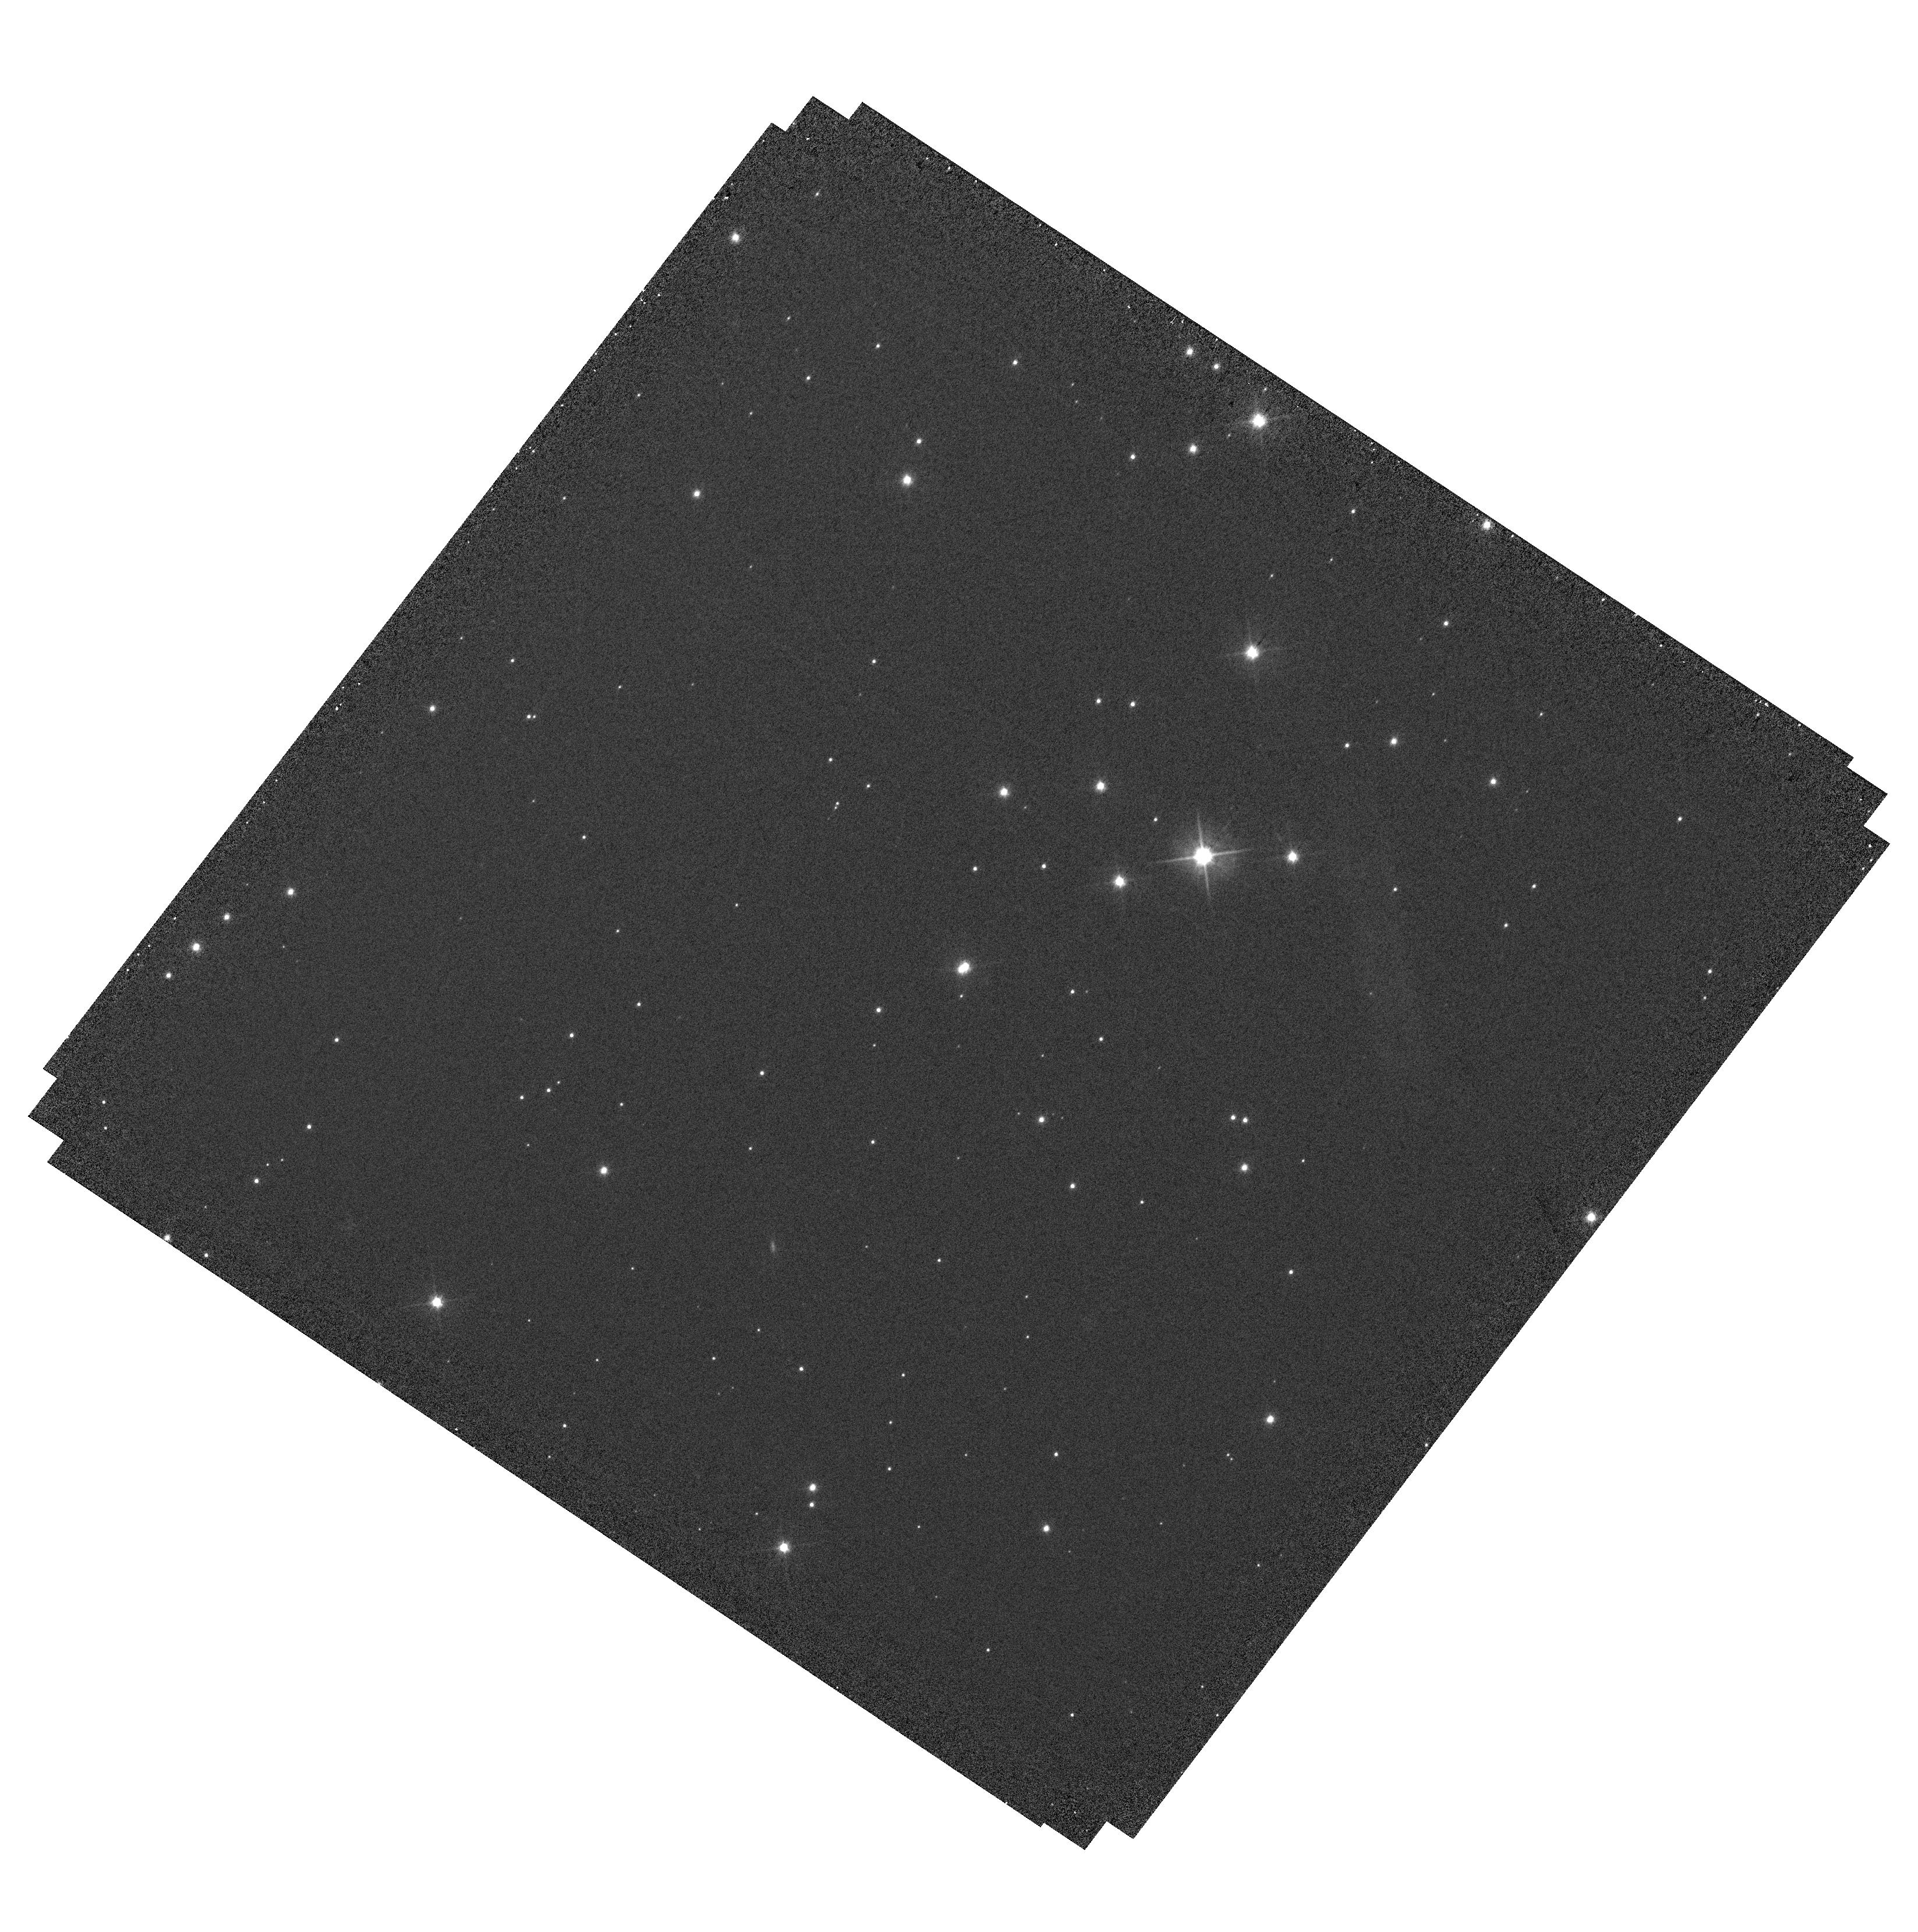
Target: J1305-SOURCE. Instrument: WFC3/UVIS. Filter: F555W. Exposure: 10 min. Observation ID: hst_15956_09_wfc3_uvis_f555w_ie3409

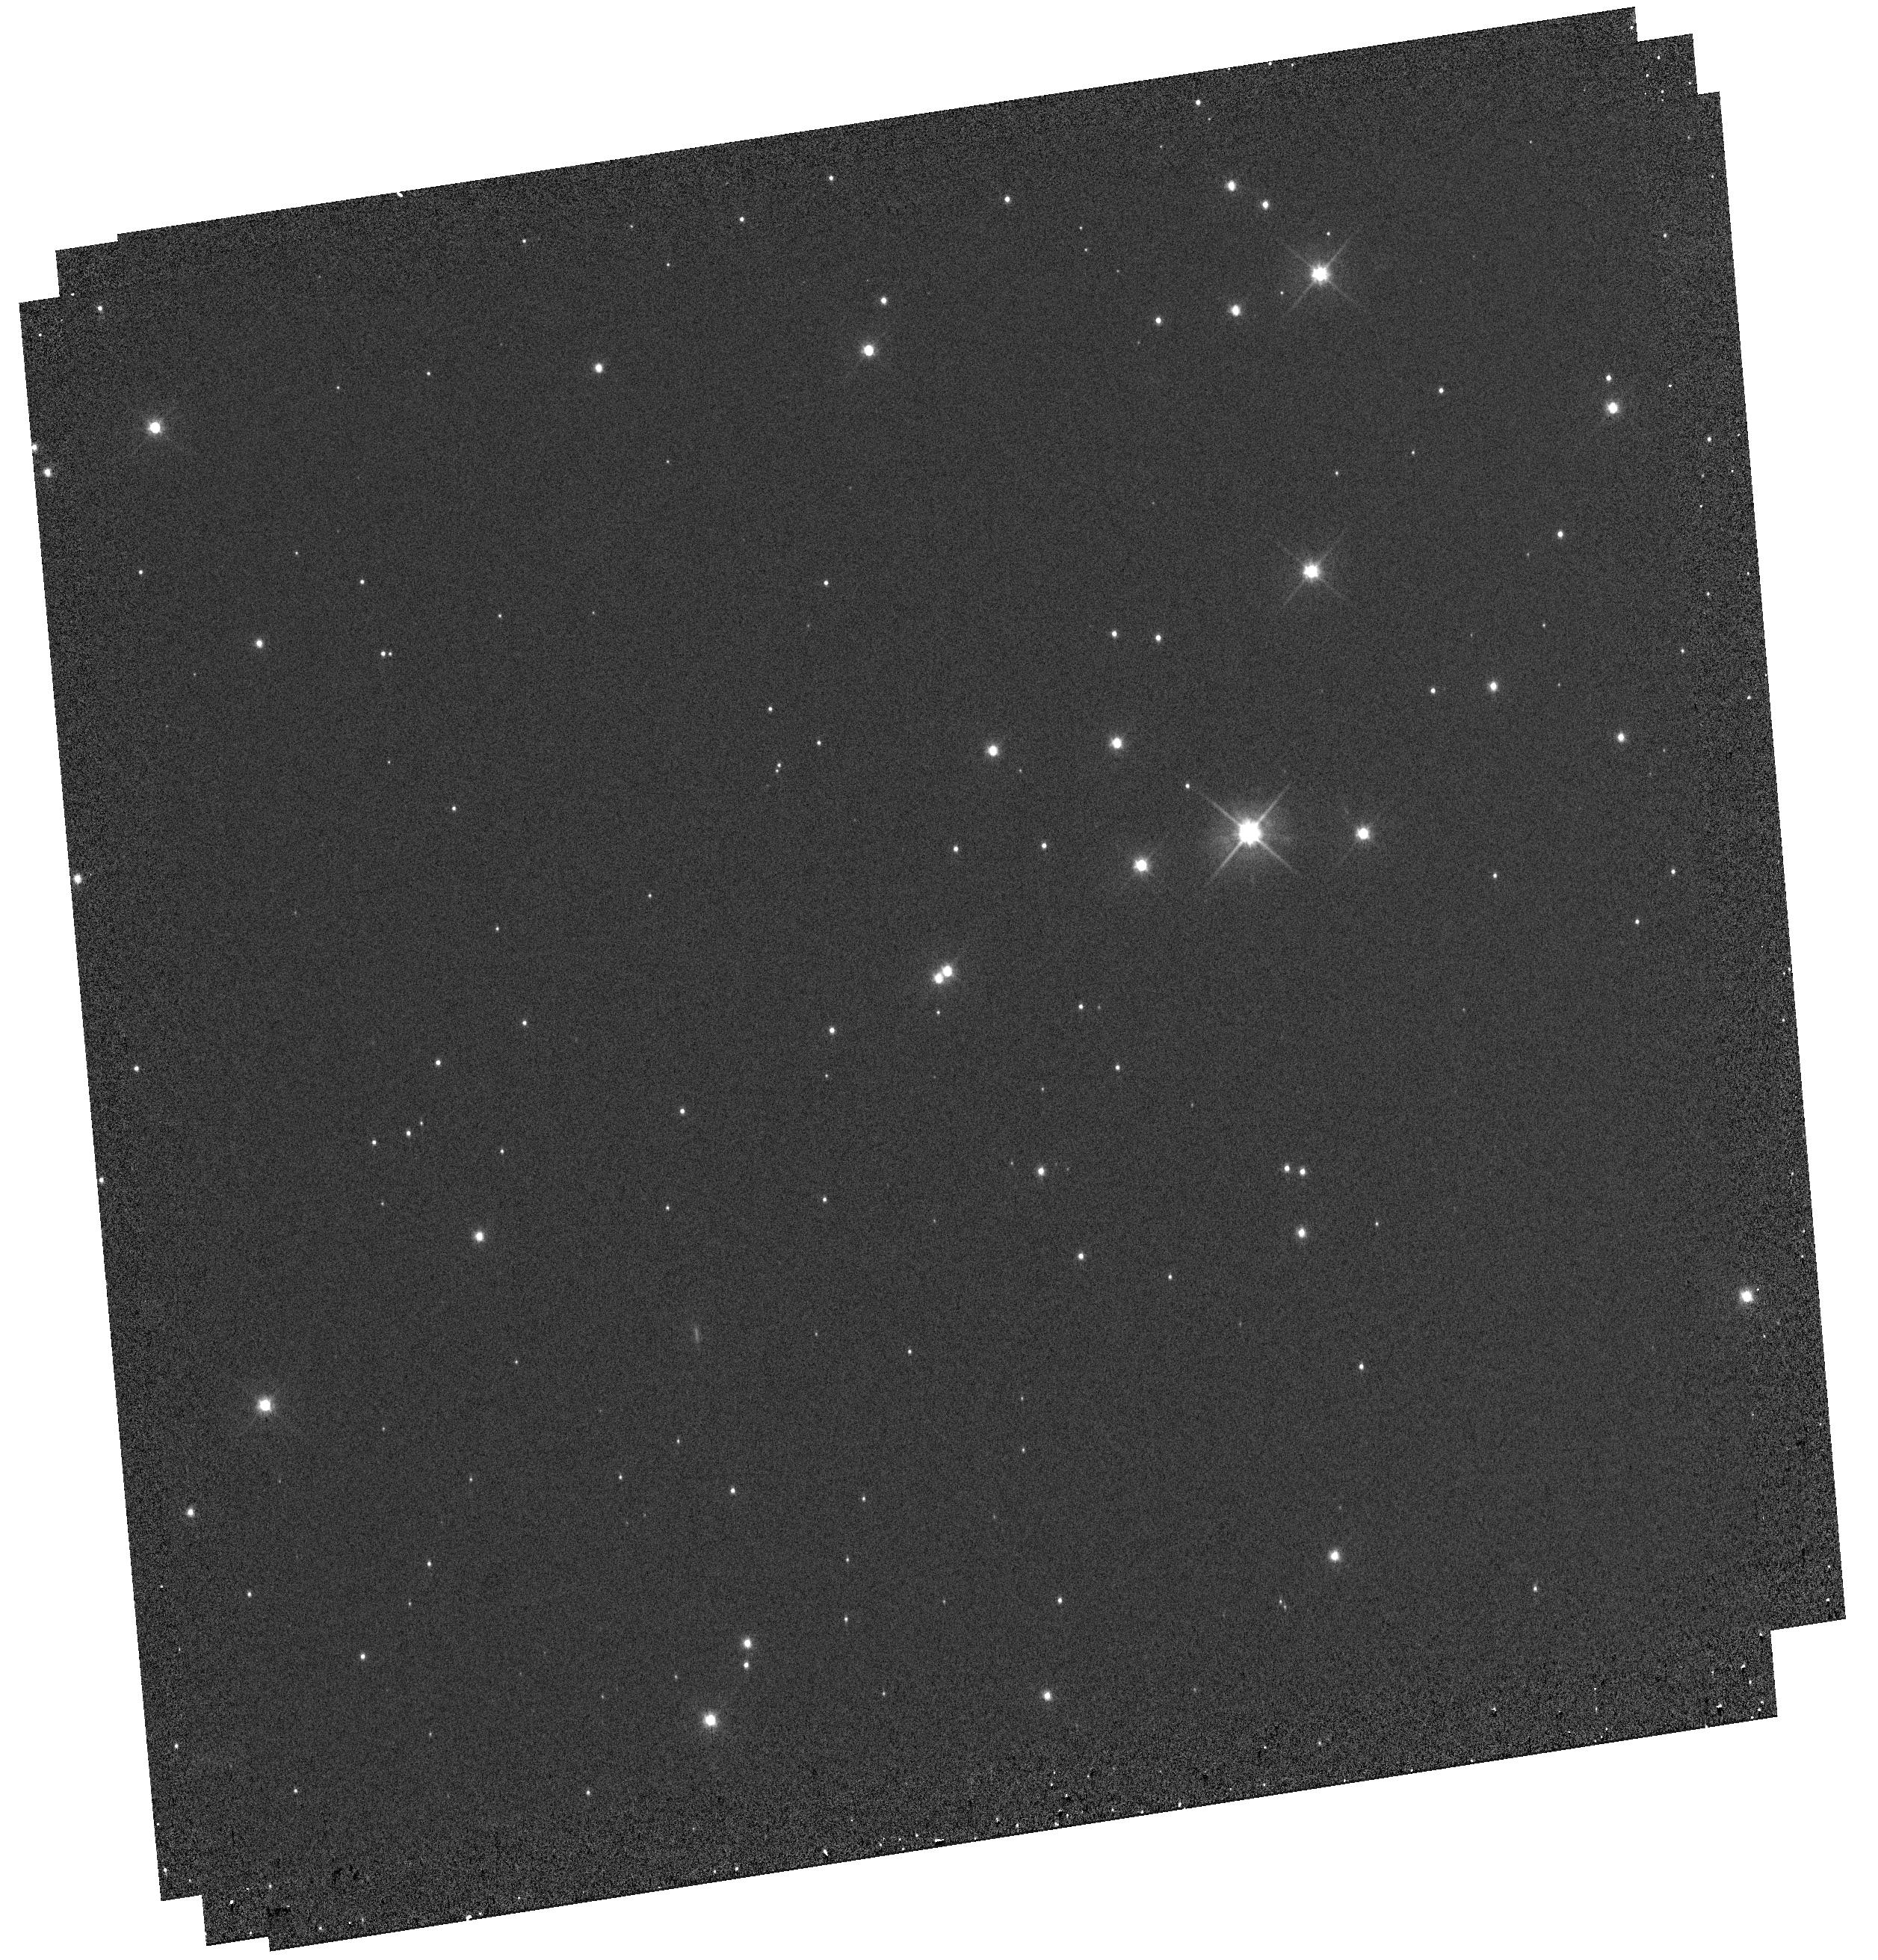
Target: J1305-SOURCE. Instrument: WFC3/UVIS. Filter: F555W. Exposure: 9 min. Observation ID: hst_15956_10_wfc3_uvis_f555w_ie3410

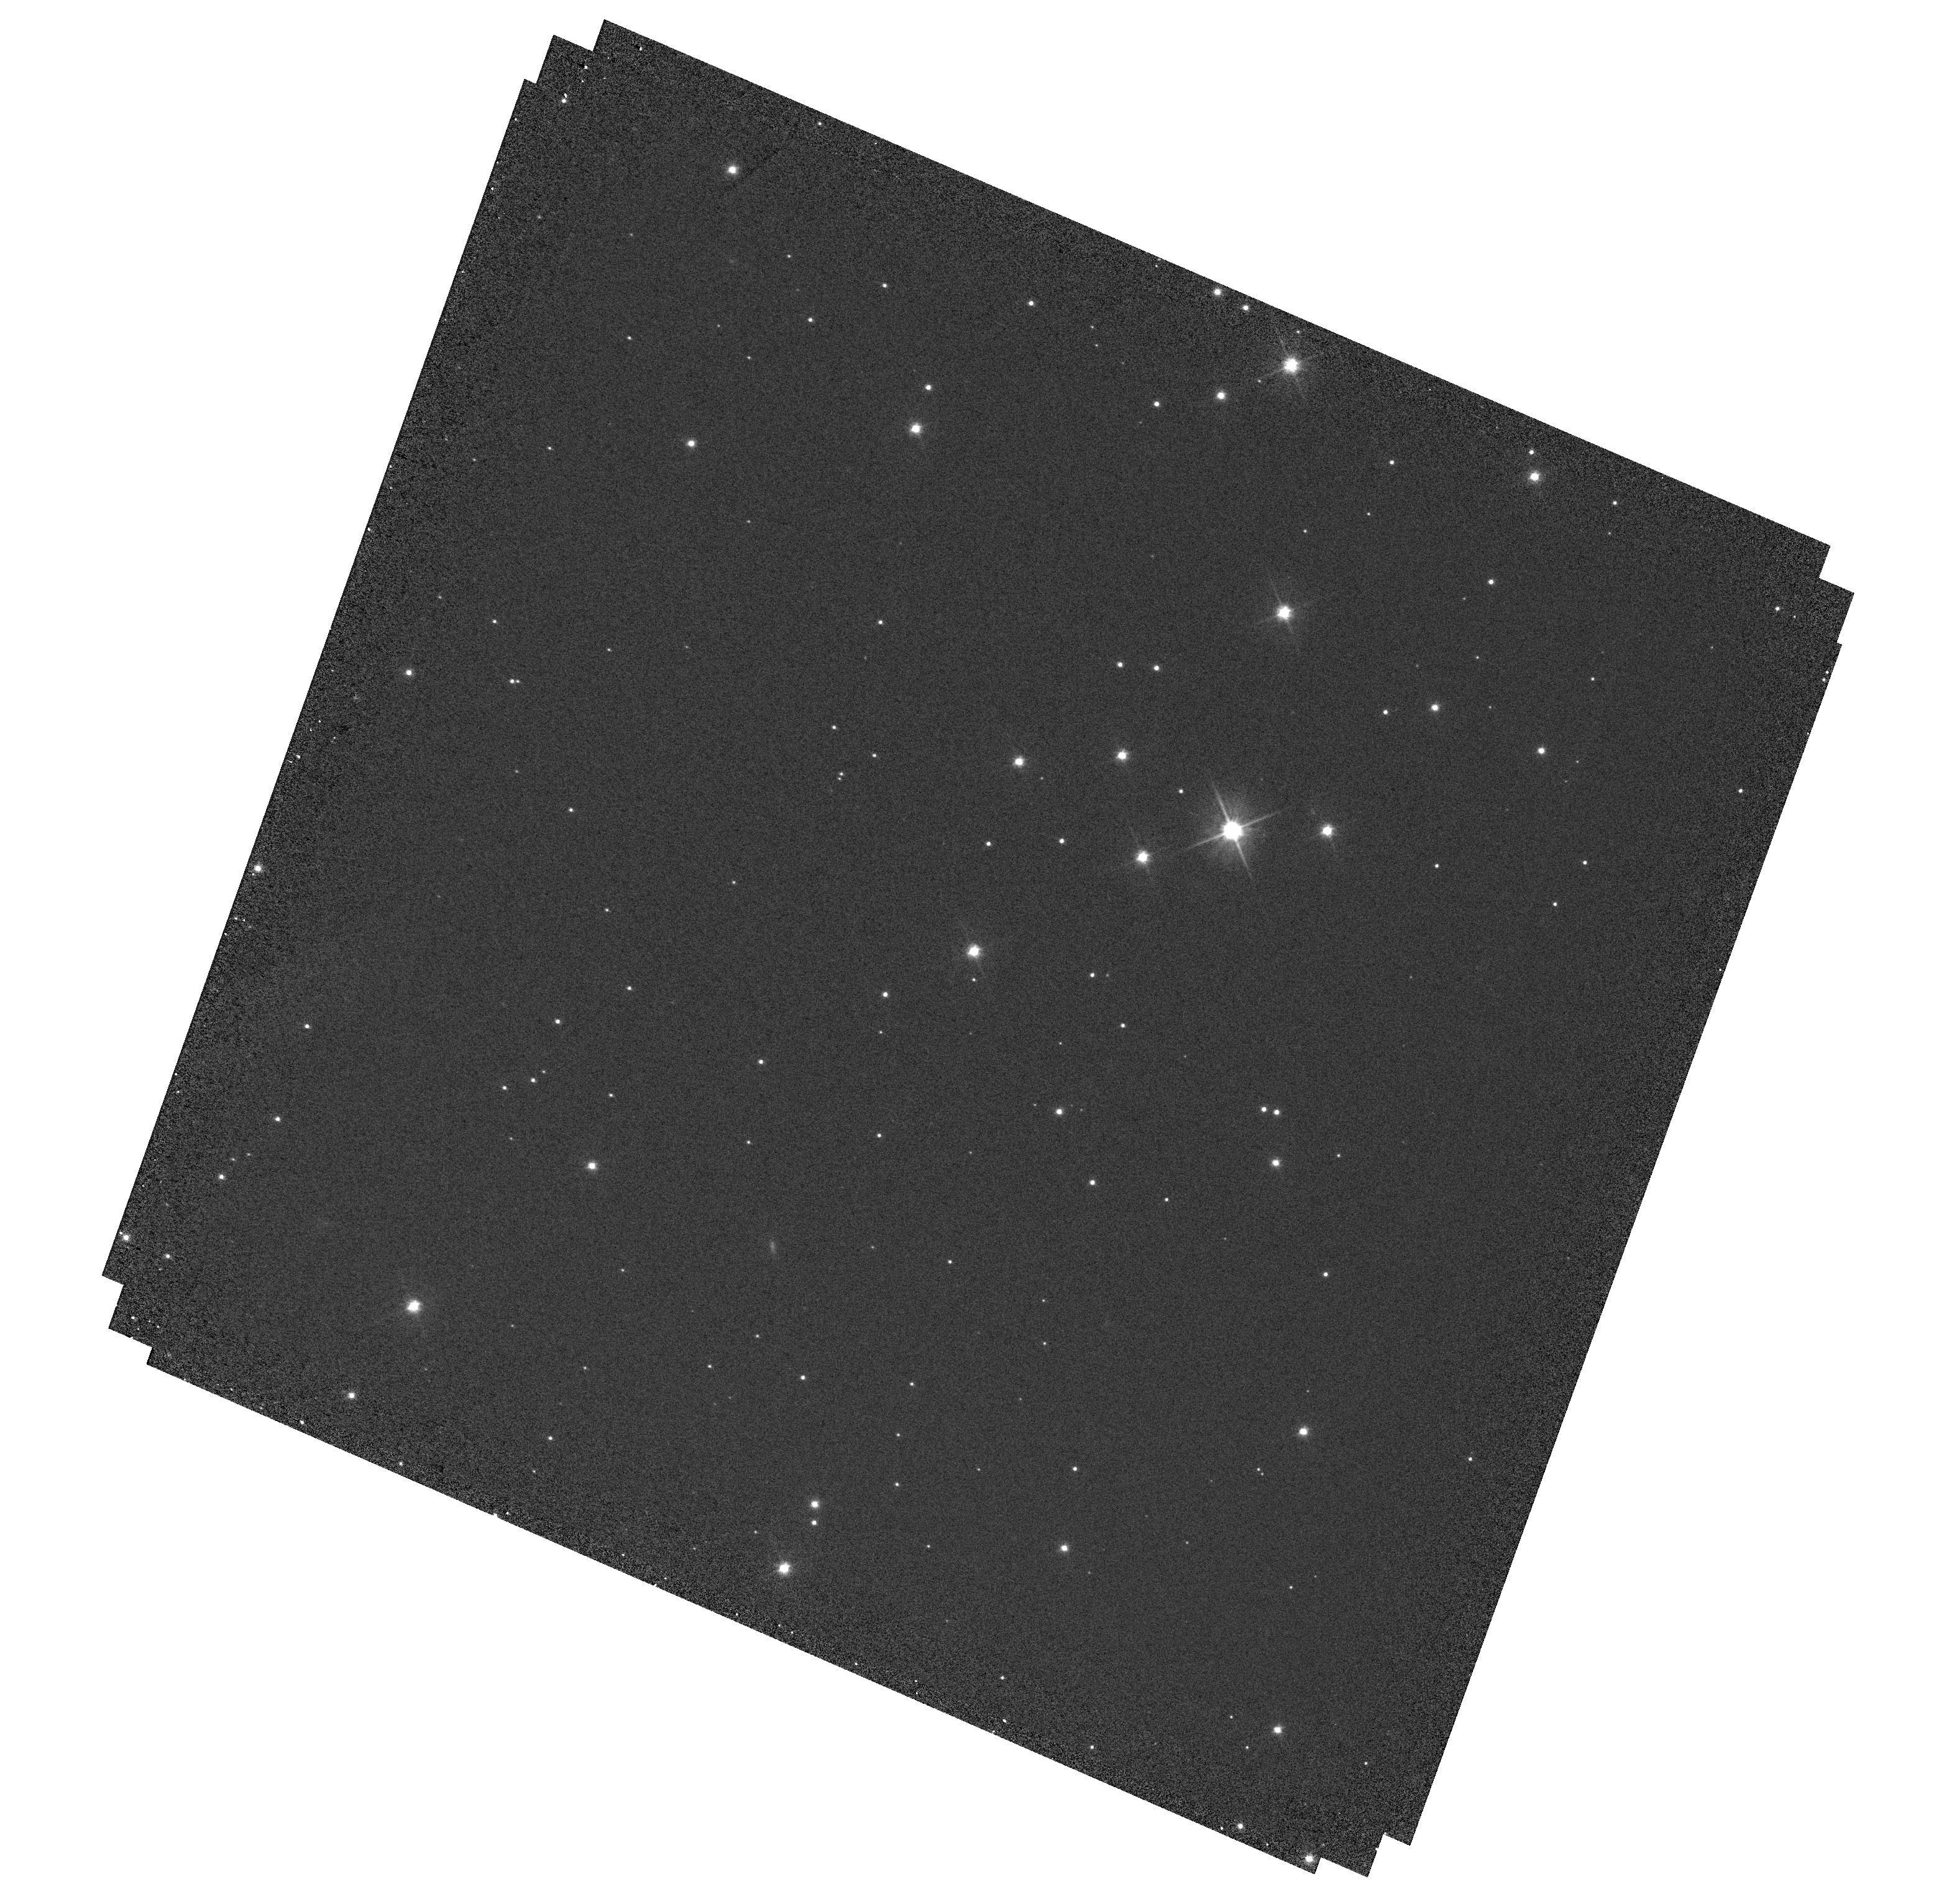
Target: J1305-SOURCE. Instrument: WFC3/UVIS. Filter: F555W. Exposure: 10 min. Observation ID: hst_15956_03_wfc3_uvis_f555w_ie3403

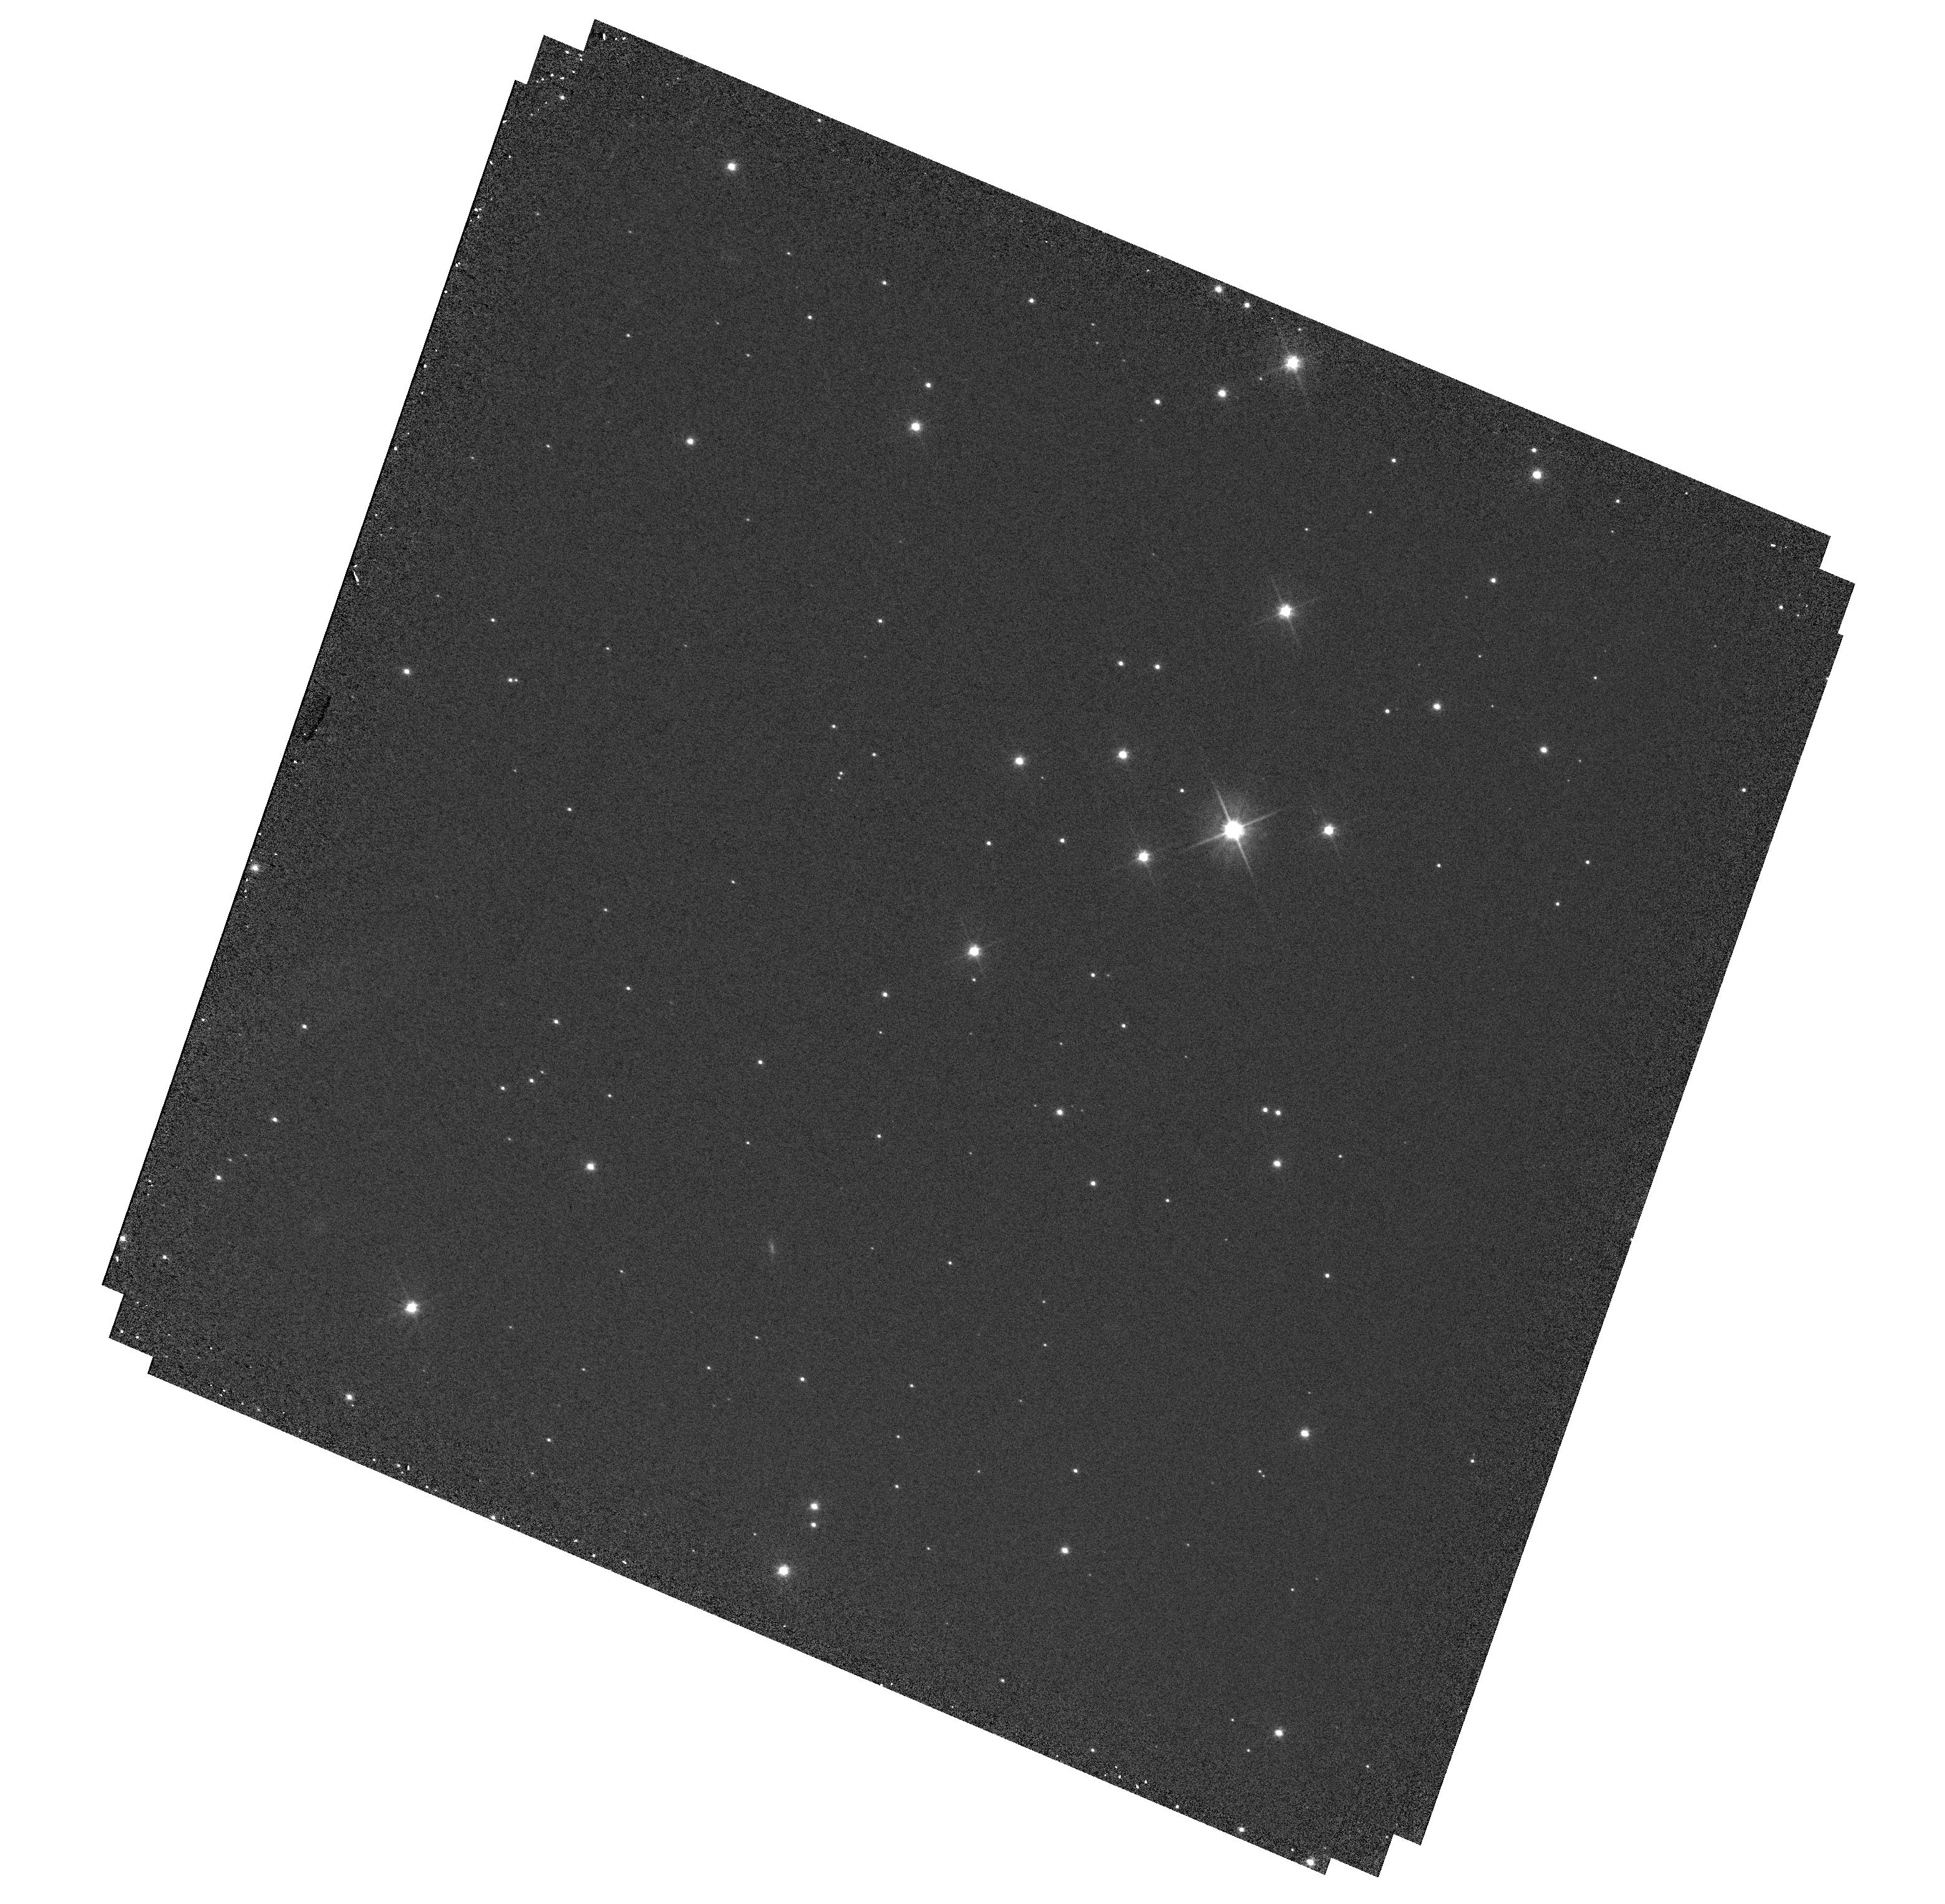
Target: J1305-SOURCE. Instrument: WFC3/UVIS. Filter: F555W. Exposure: 10 min. Observation ID: hst_15956_04_wfc3_uvis_f555w_ie3404

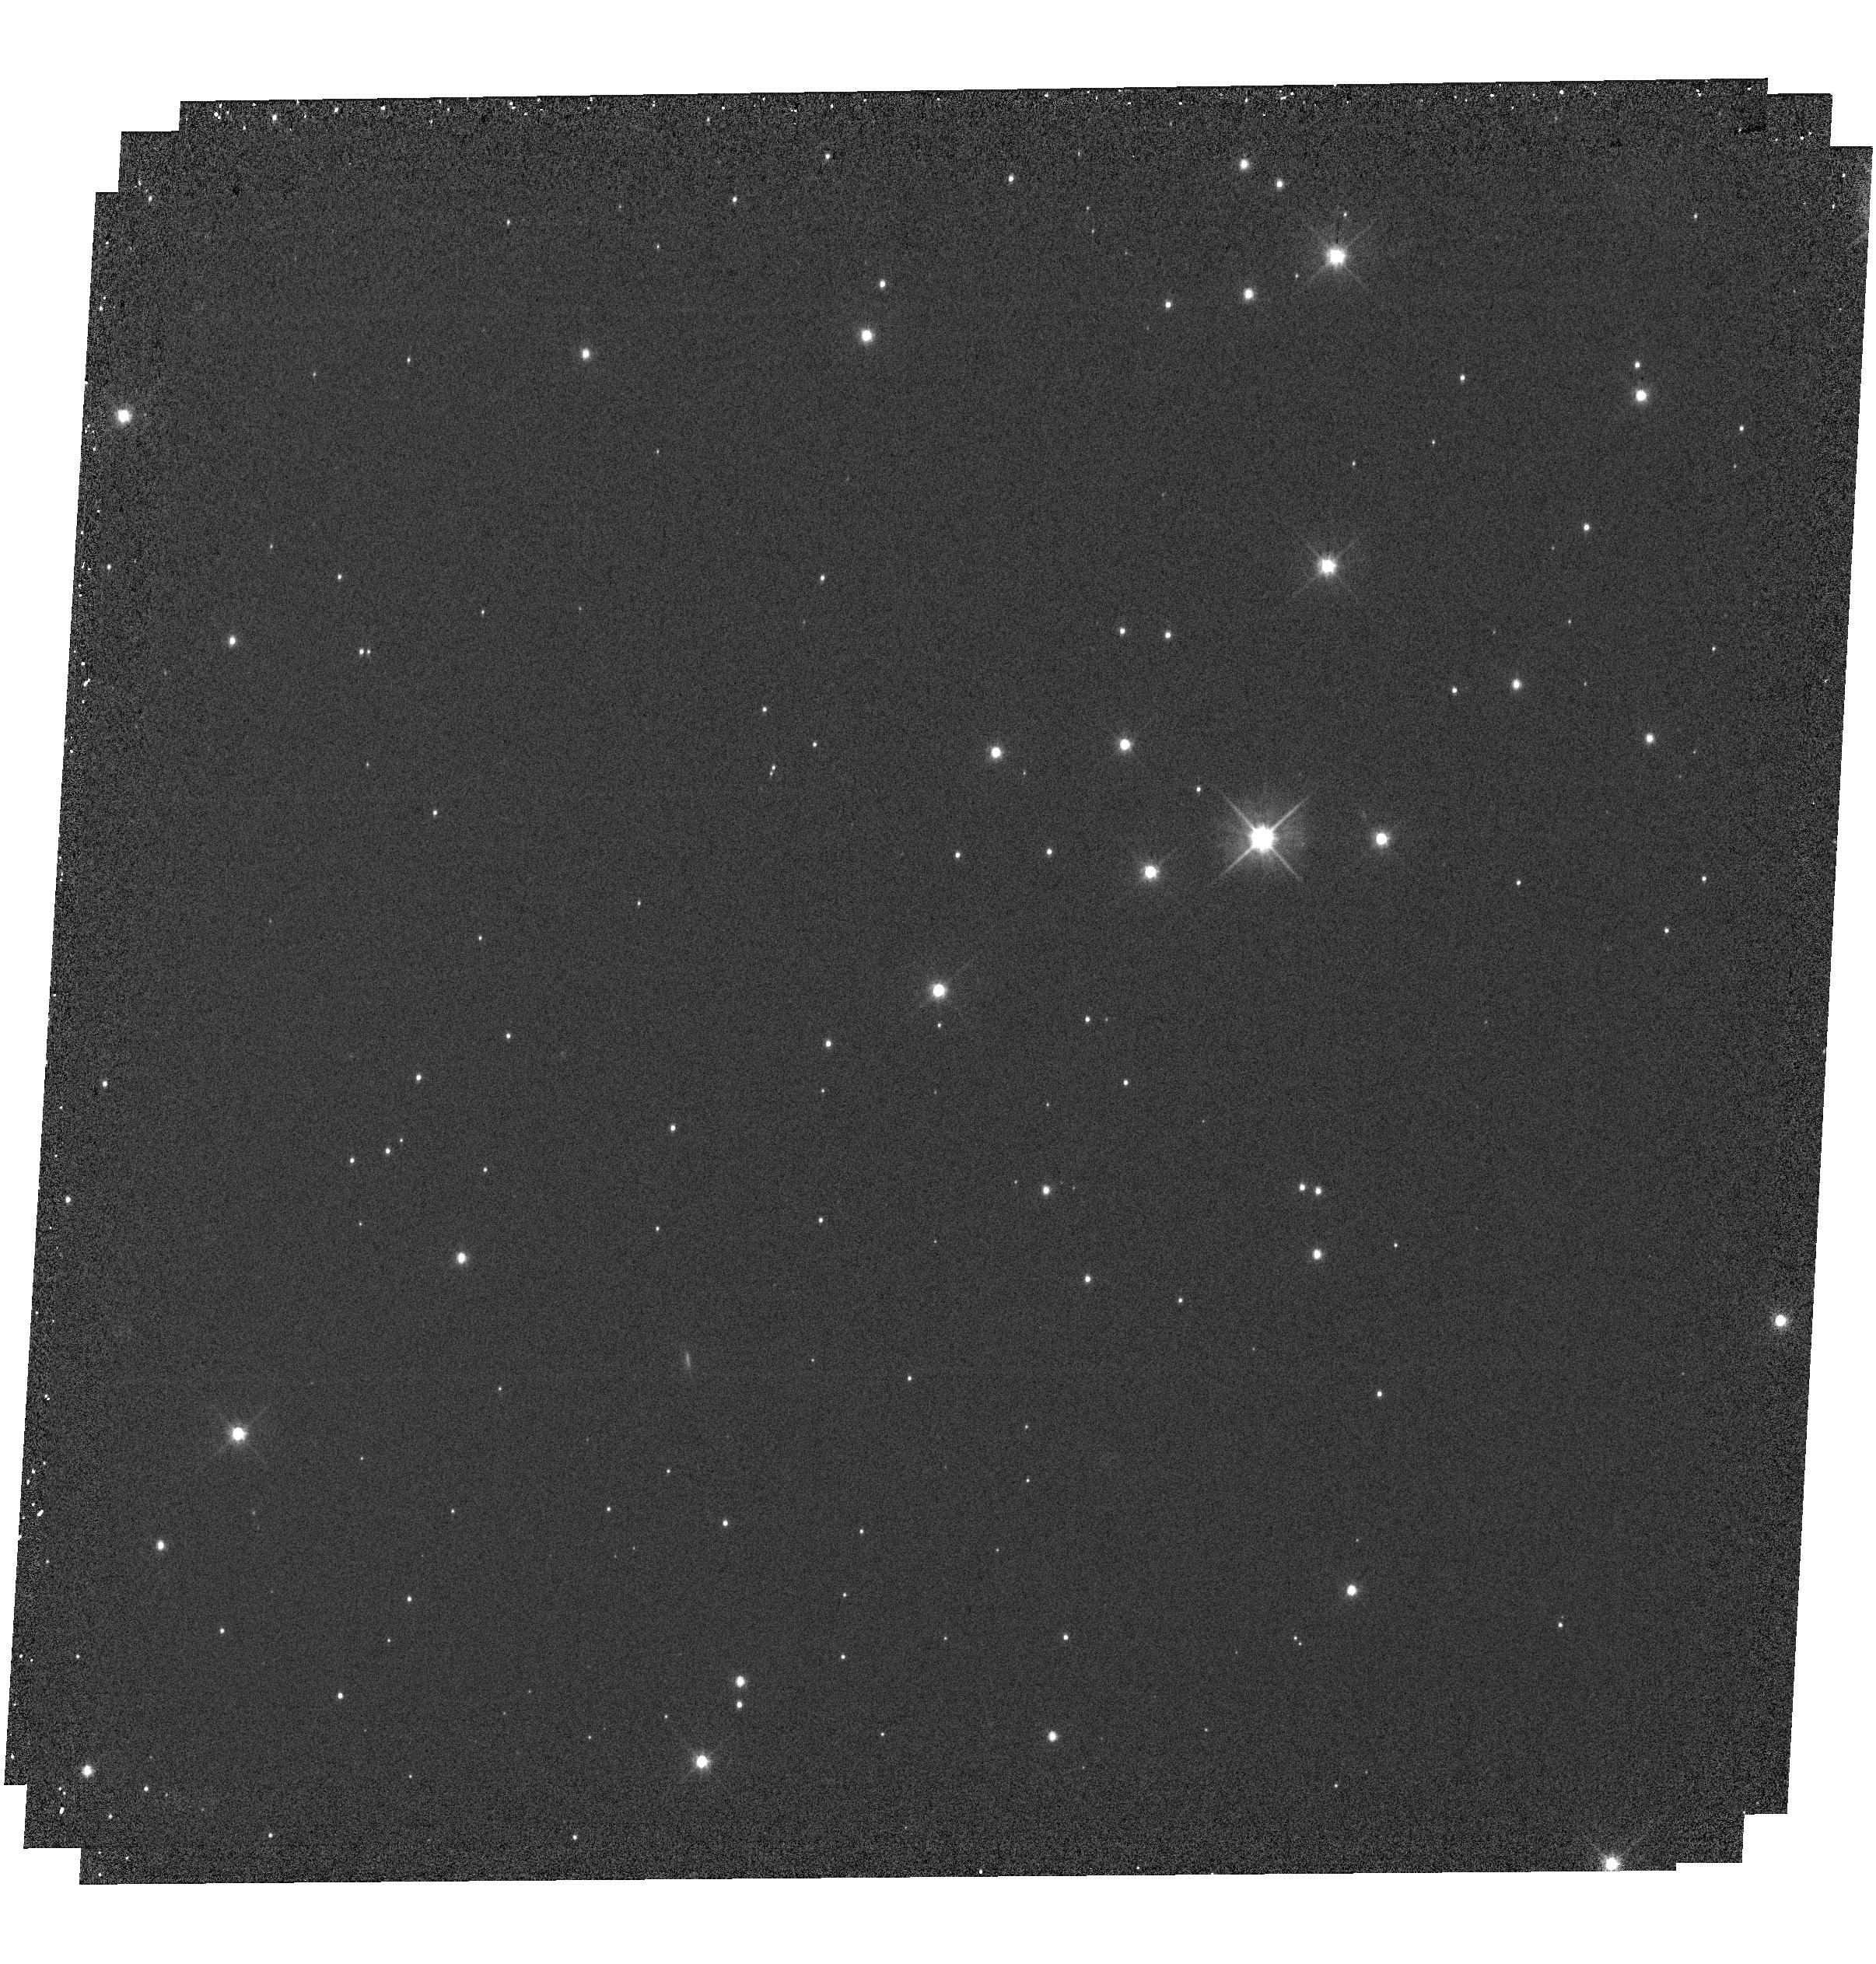
Target: J1305-SOURCE. Instrument: WFC3/UVIS. Filter: F555W. Exposure: 10 min. Observation ID: hst_15956_01_wfc3_uvis_f555w_ie3401

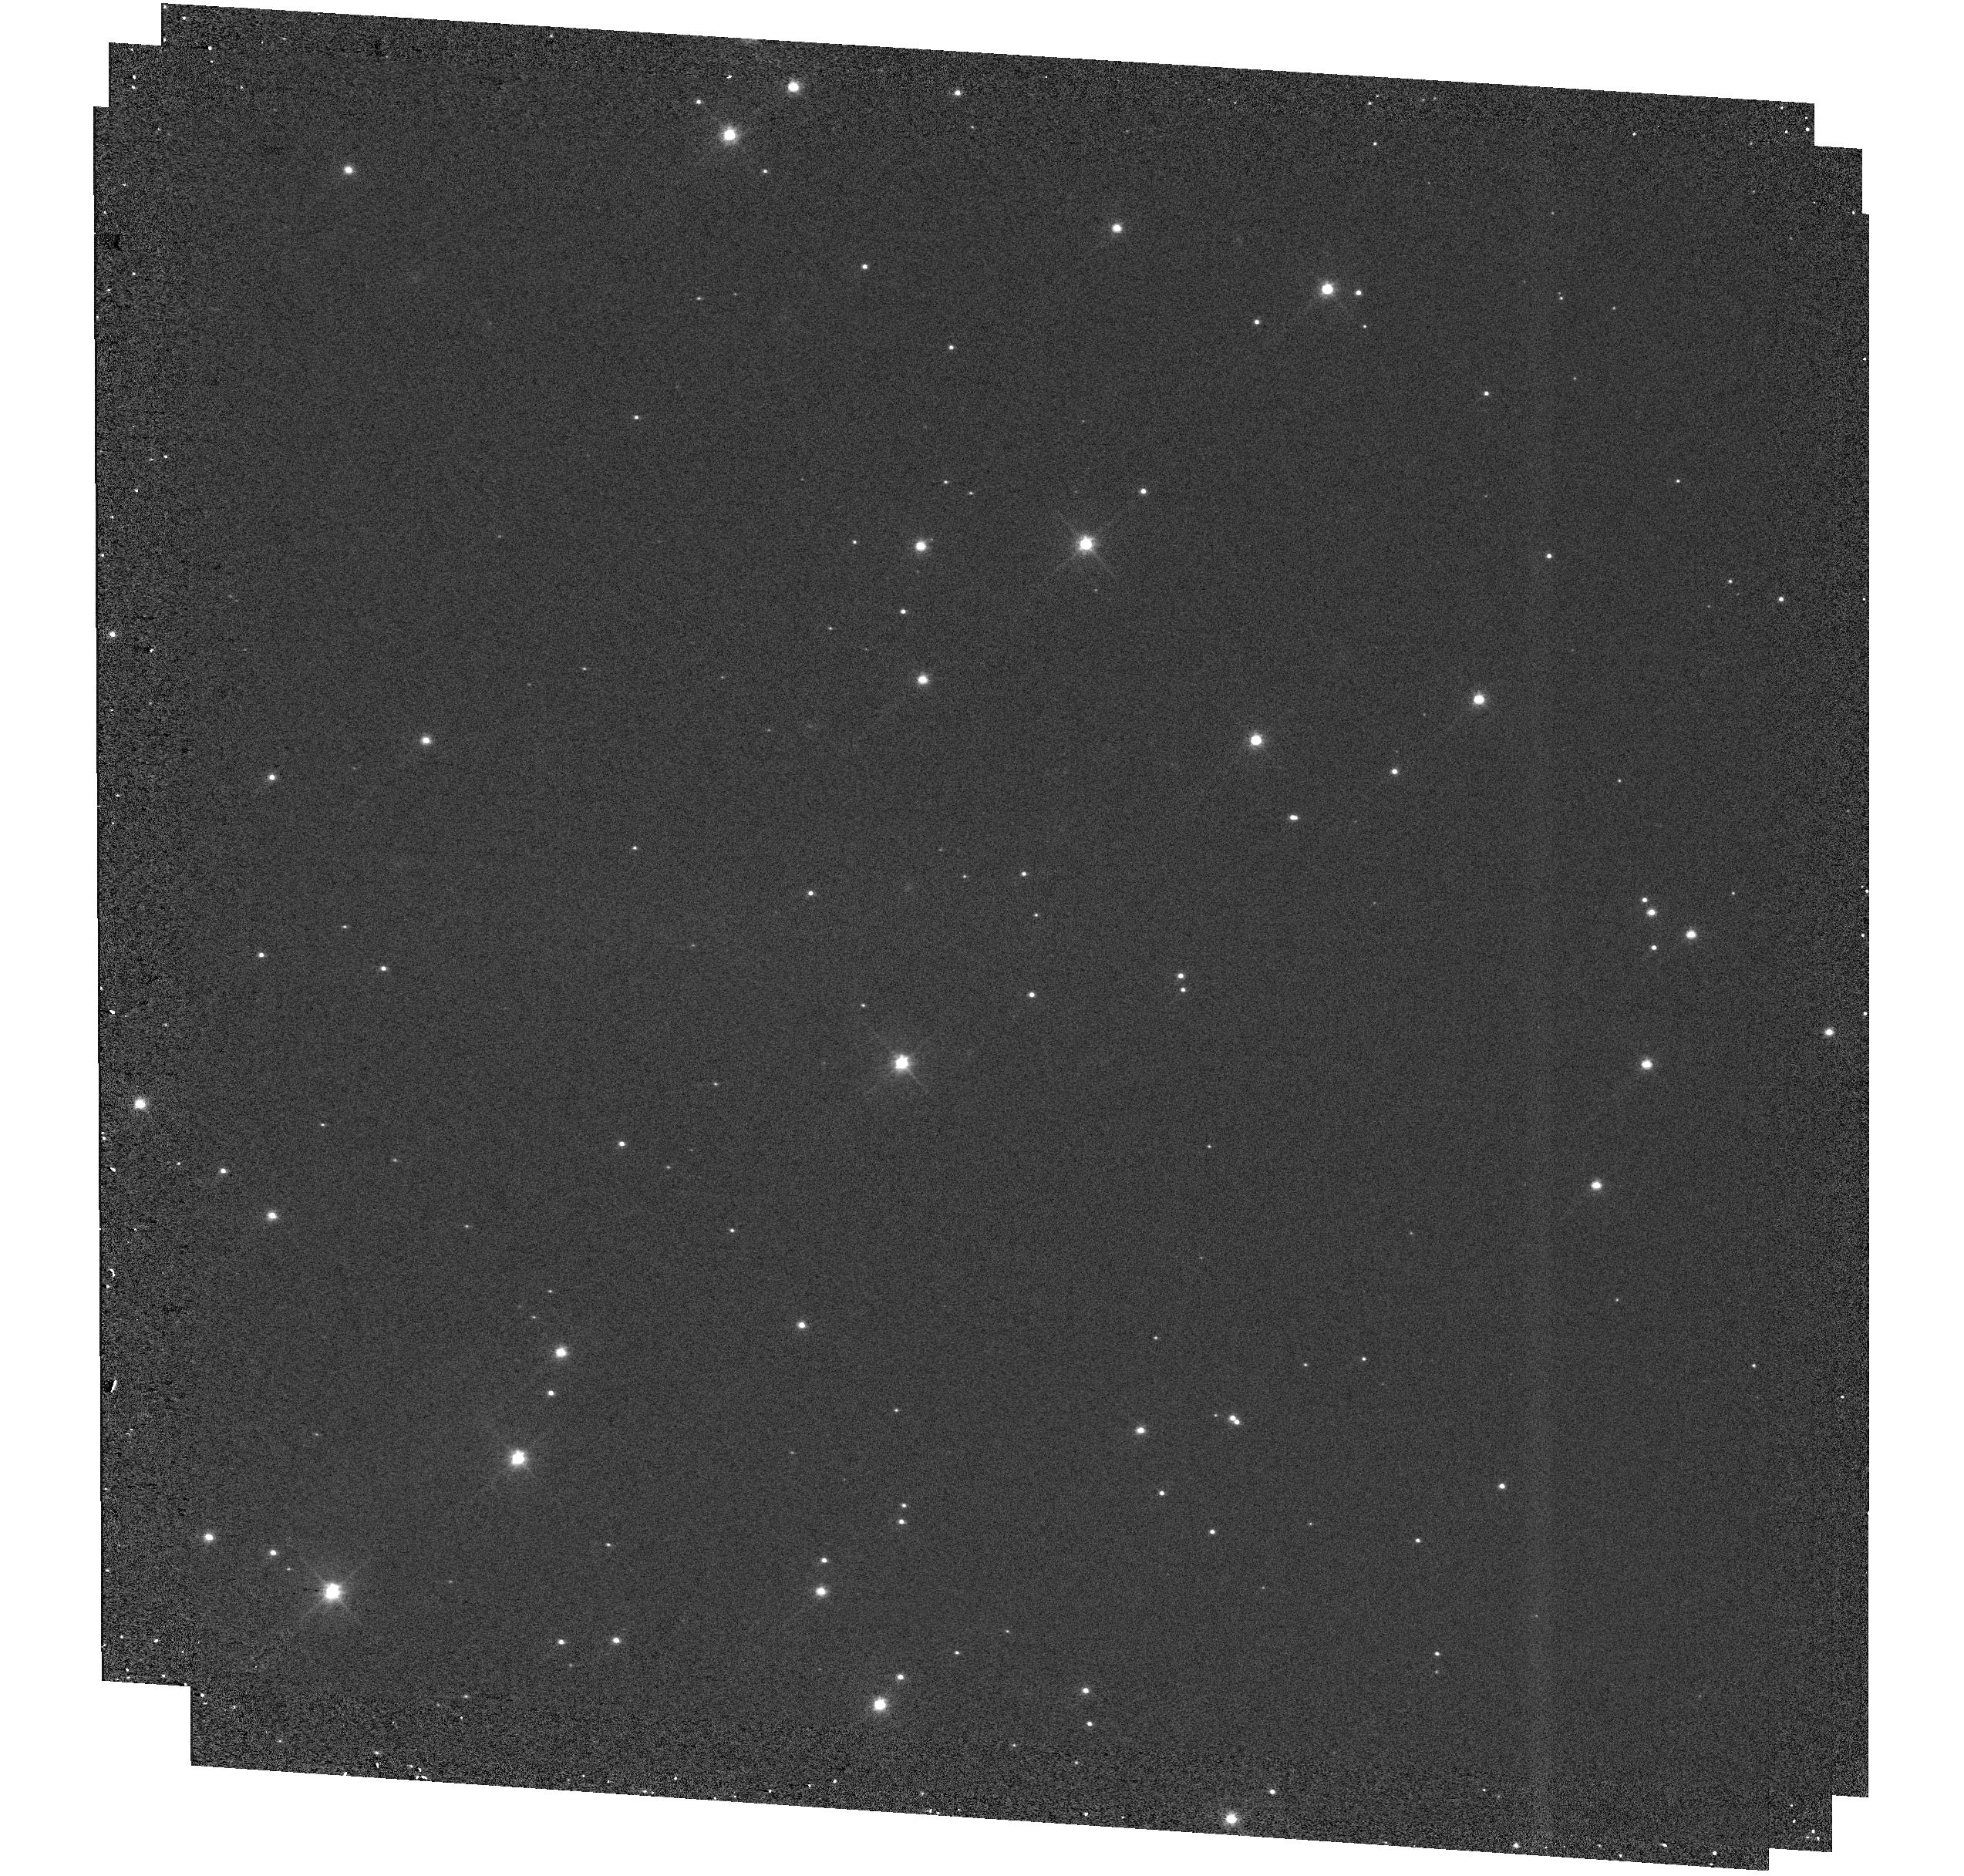
Target: J1305-SOURCE. Instrument: WFC3/UVIS. Filter: F555W. Exposure: 9 min. Observation ID: hst_15956_07_wfc3_uvis_f555w_ie3407

Mass determination of an extreme halo M subdwarf through astrometric and photometric microlensing (PI: Sahu, Kailash C.)

We propose to measure the mass of the isolated M subdwarf 2MASS J13055171-7218081 (hereafter J1305), using both photometric and astrometric microlensing techniques. Searches of the recent Gaia DR2 have led to predictions of over 100 close passages of nearby stars in front of background sources that will occur in the next 20 years. Among these, J1305 is the closest of all, predicted to have a remarkably small impact parameter of ~5.8 mas, occuring in 2019 November. As J1305 passes in front, it will cause a relativistic deflection of the background star by ~0.9 milliarcsec, and a photometric brightening by ~5.5%. The deflections and the amplifications, measured with HST's WFC3, will provide the first opportunity to derive a lens mass through BOTH photometric and astrometric microlensing methods. The estimated accuracy of our mass measurement is ~4%. J1305 is of special interest as an extreme halo M subdwarf, having a transverse velocity of 236 km/s, and lying 3 magnitudes below the Population I main sequence. Spectroscopic observations show it to be an M3 dwarf with a very low metallicity of [Fe/H] = -1.8. Its estimated mass is ~0.11 Msun, but this is exquisitely sensitive to luminosity, effective temperature, and metallicity. To date, there are only a small number of mass measurements, based on binary stars, for metal-deficient M dwarfs, and none at all for masses less than 0.17 Msun or for [Fe/H] < -0.9. Our program will provide the first direct, model-independent mass determination for an extremely metal-deficient M dwarf, and a critical test of theoretical models for metal poor, low-mass stars.